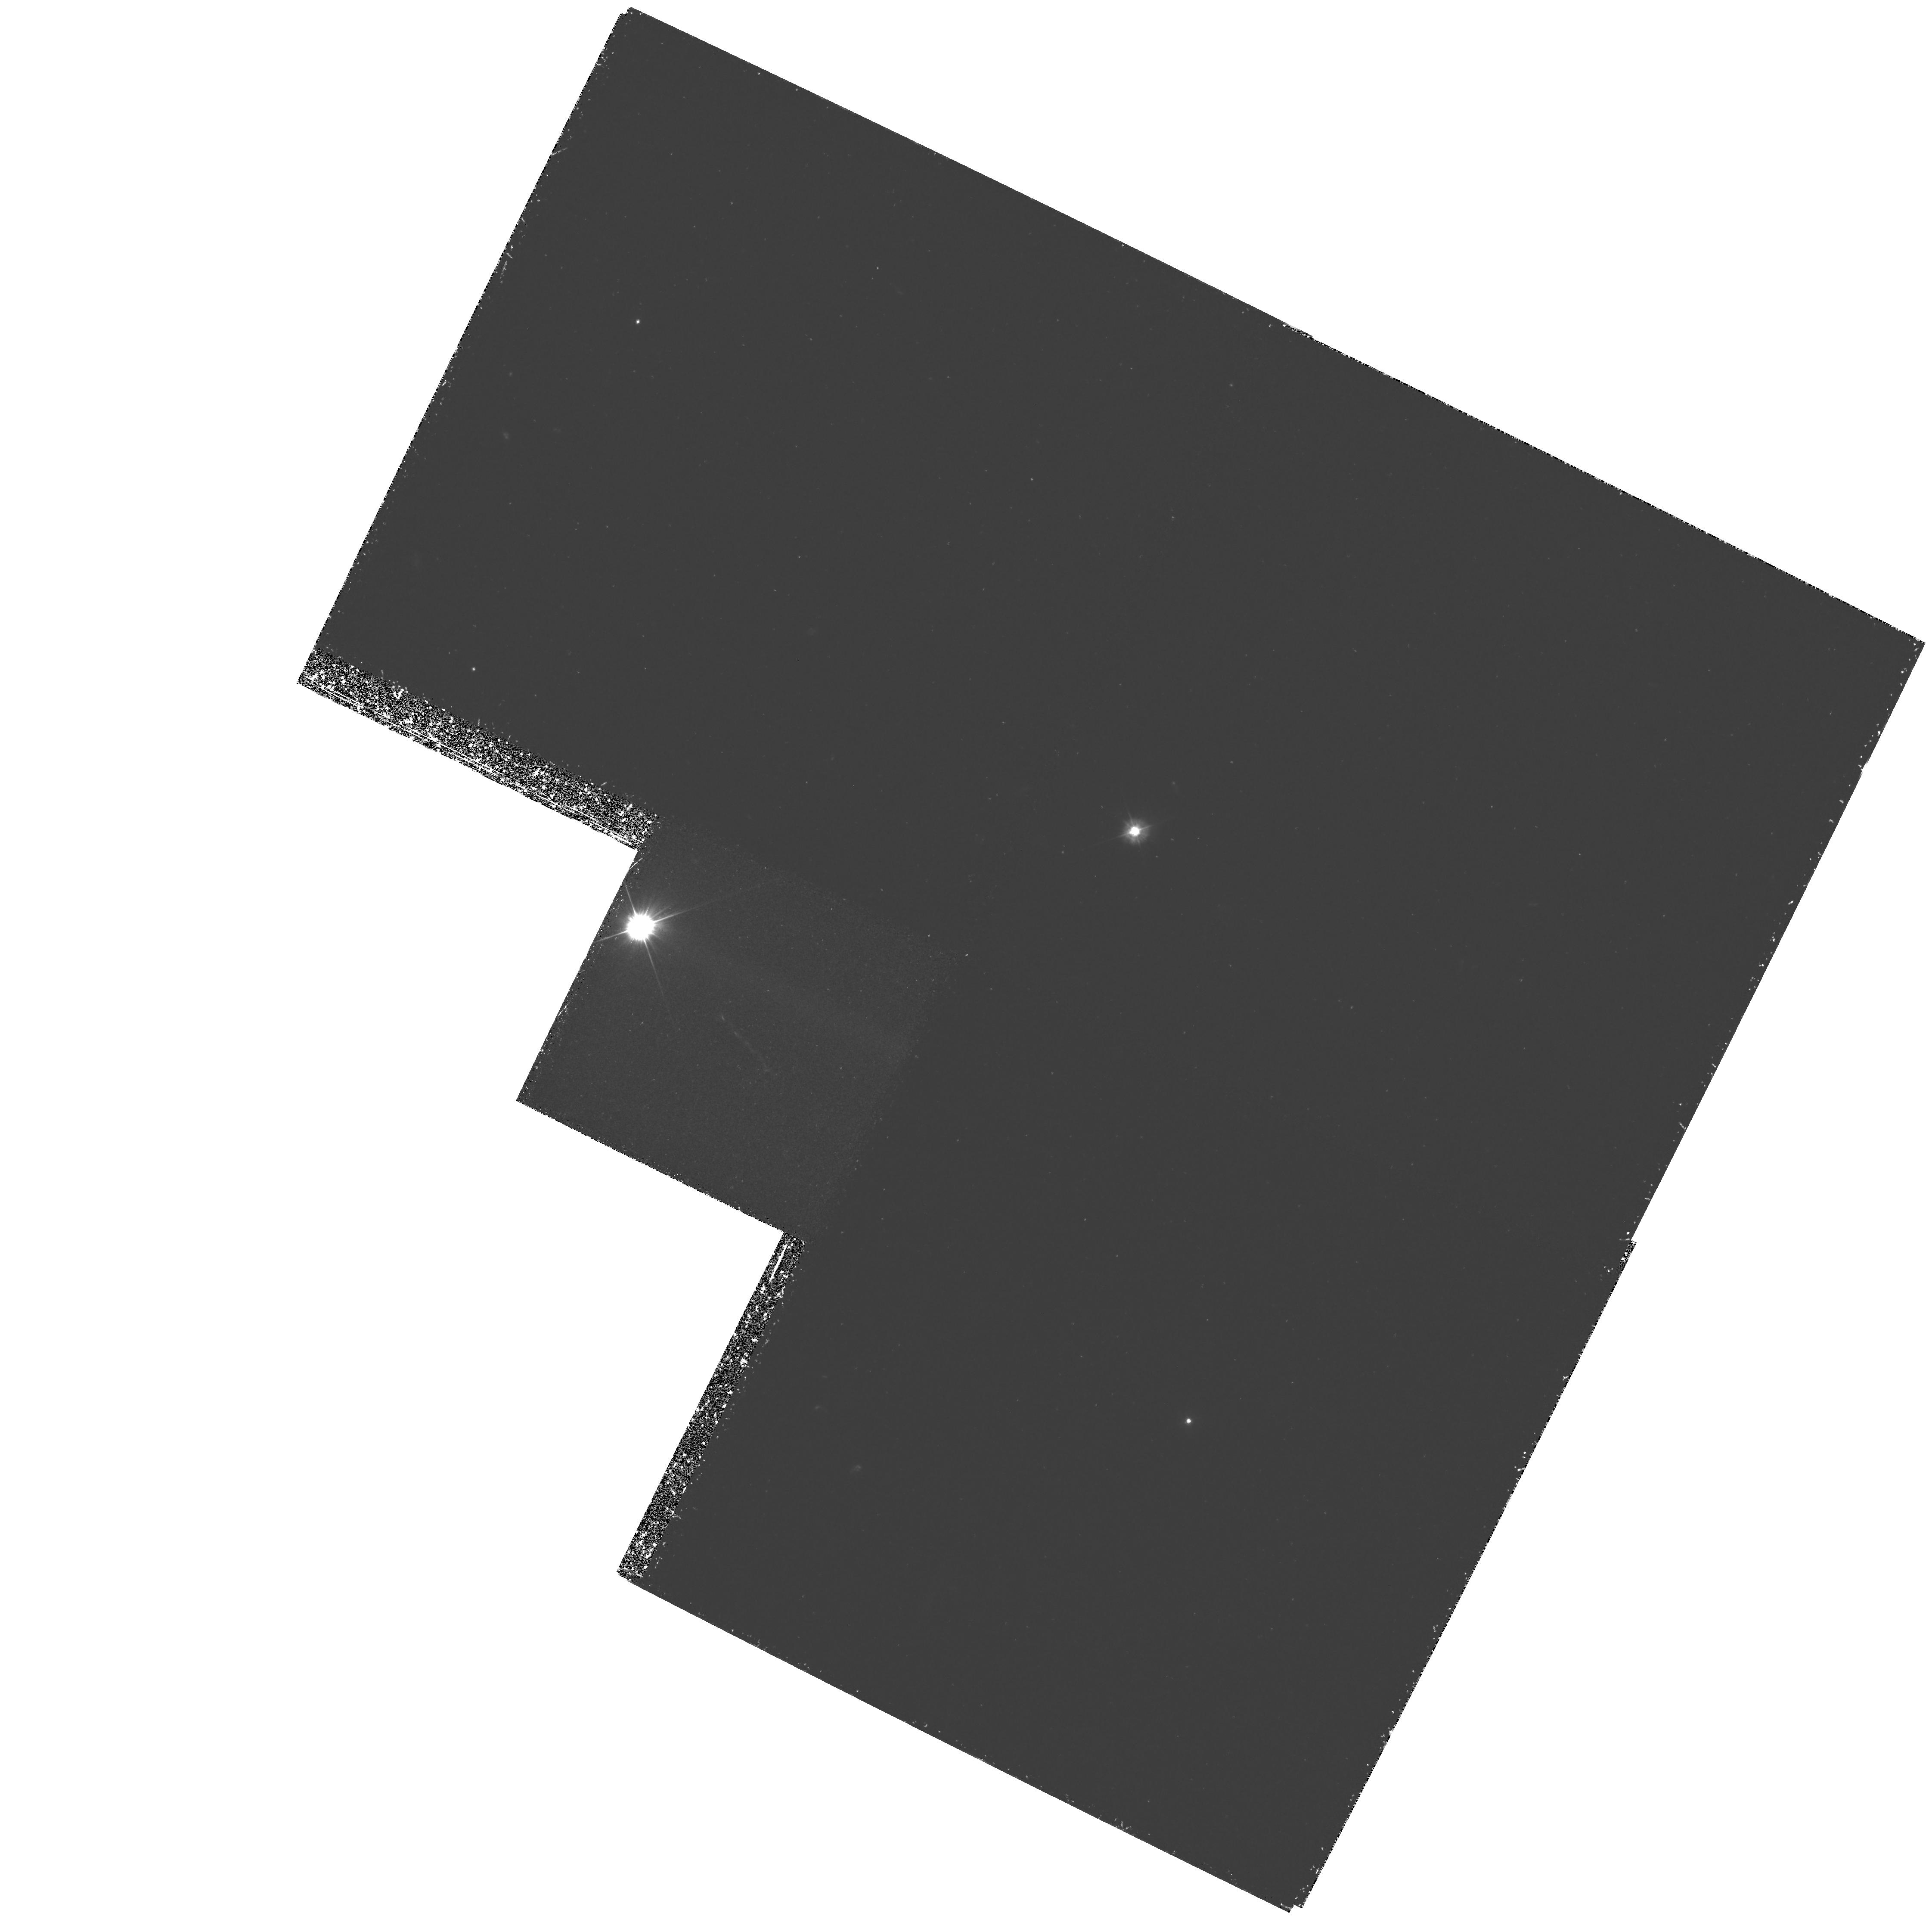
Target: 3C273-JET
Instrument: WFPC2/PC
Filter: F300W
Exposure: 3.5 h
Observation ID: hst_5980_02_wfpc2_pc_f300w_u2nz02

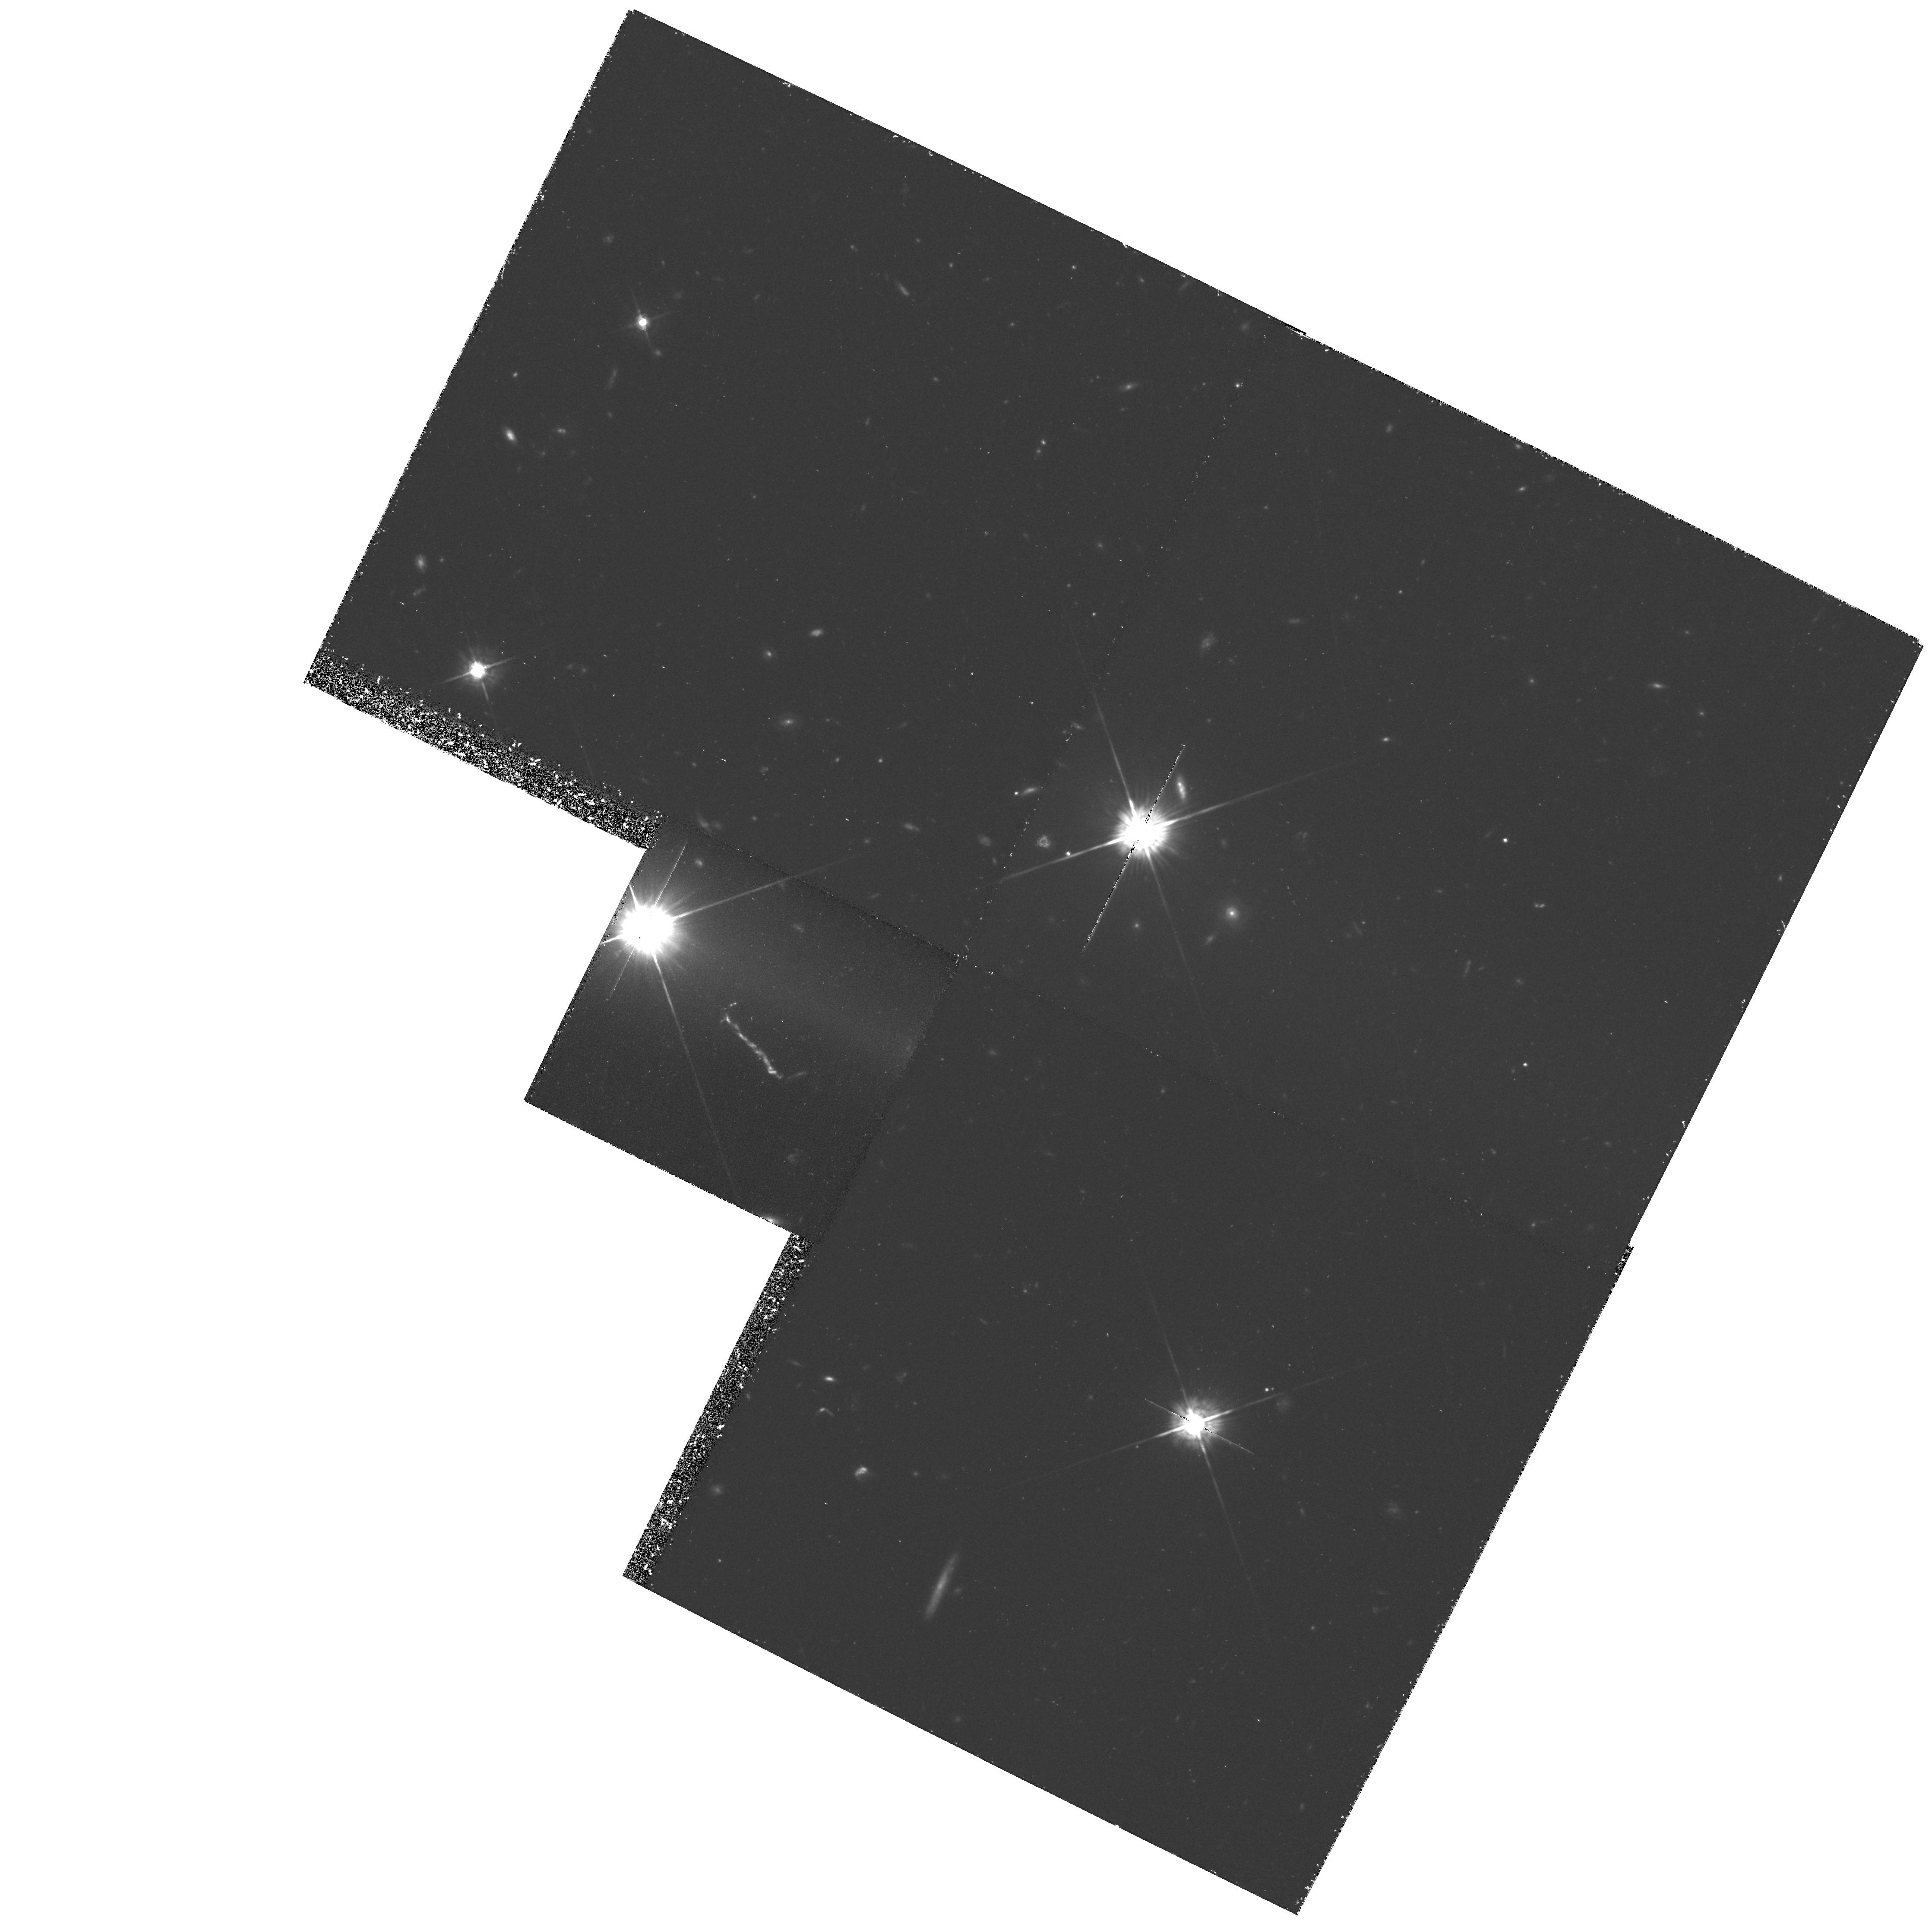
Target: 3C273-JET
Instrument: WFPC2/PC
Filter: F622W
Exposure: 2.8 h
Observation ID: hst_5980_01_wfpc2_pc_f622w_u2nz01

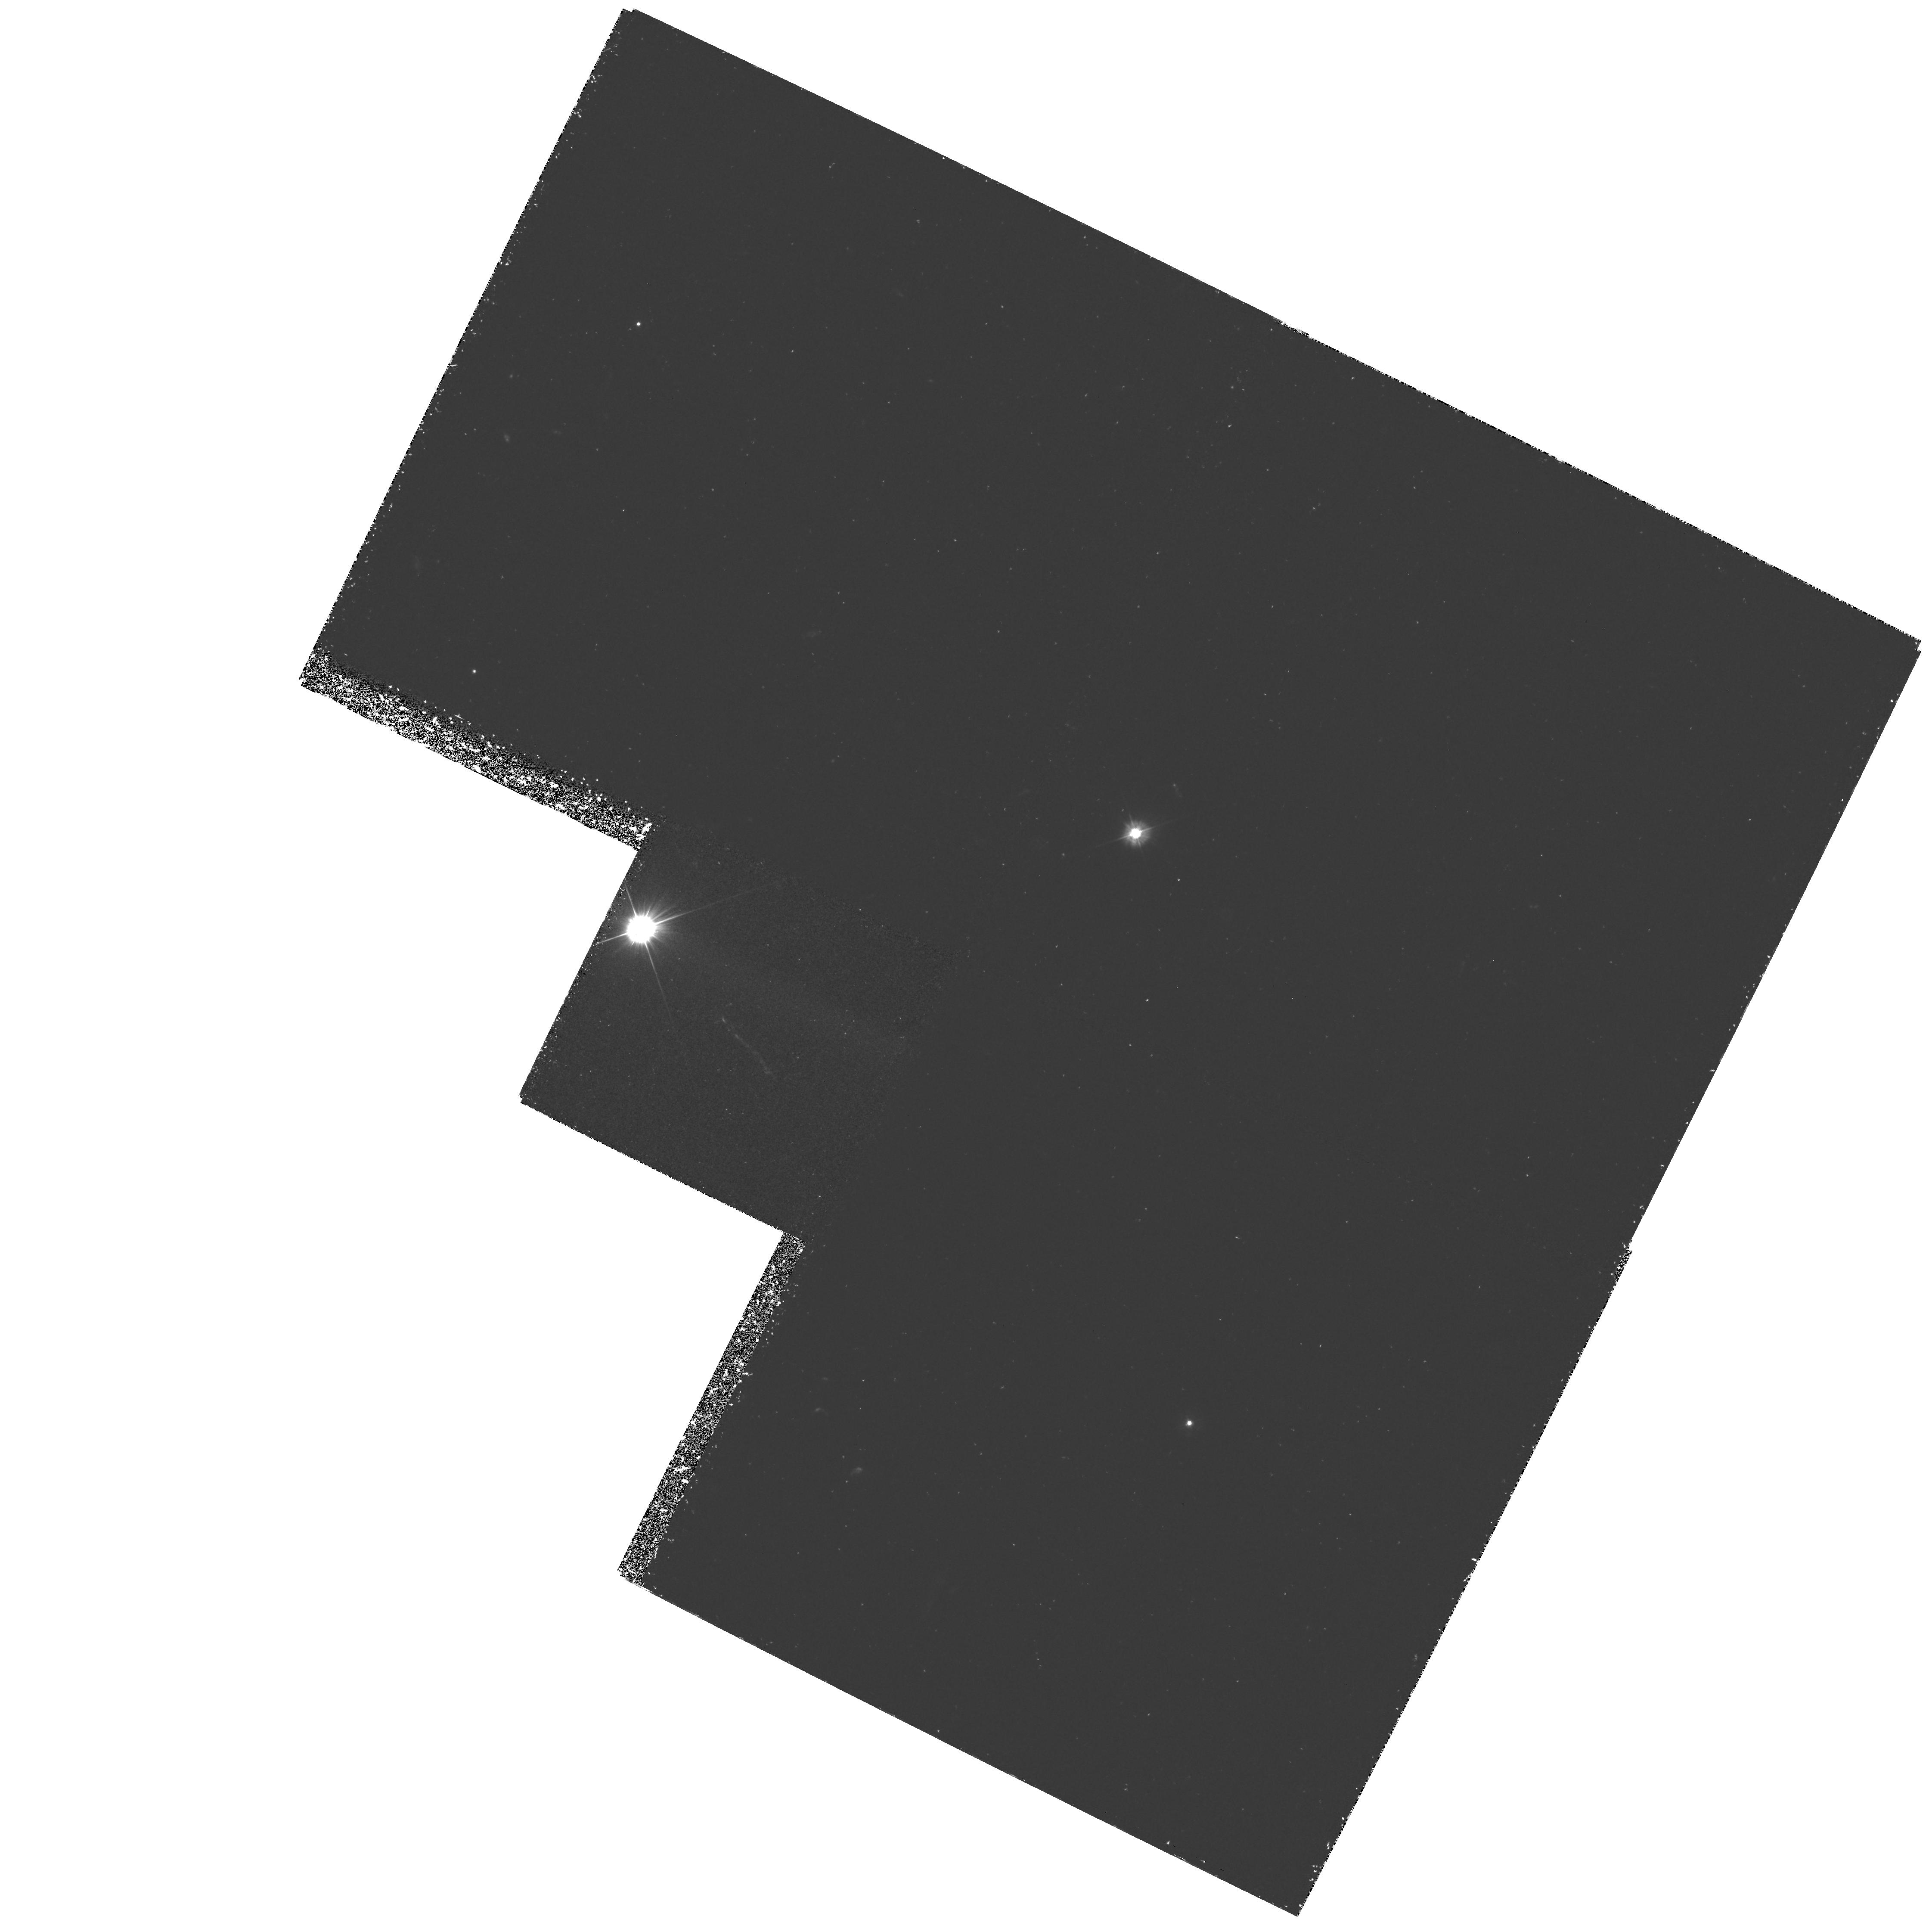
Target: 3C273-JET
Instrument: WFPC2/PC
Filter: F300W
Exposure: 3.5 h
Observation ID: hst_5980_03_wfpc2_pc_f300w_u2nz03

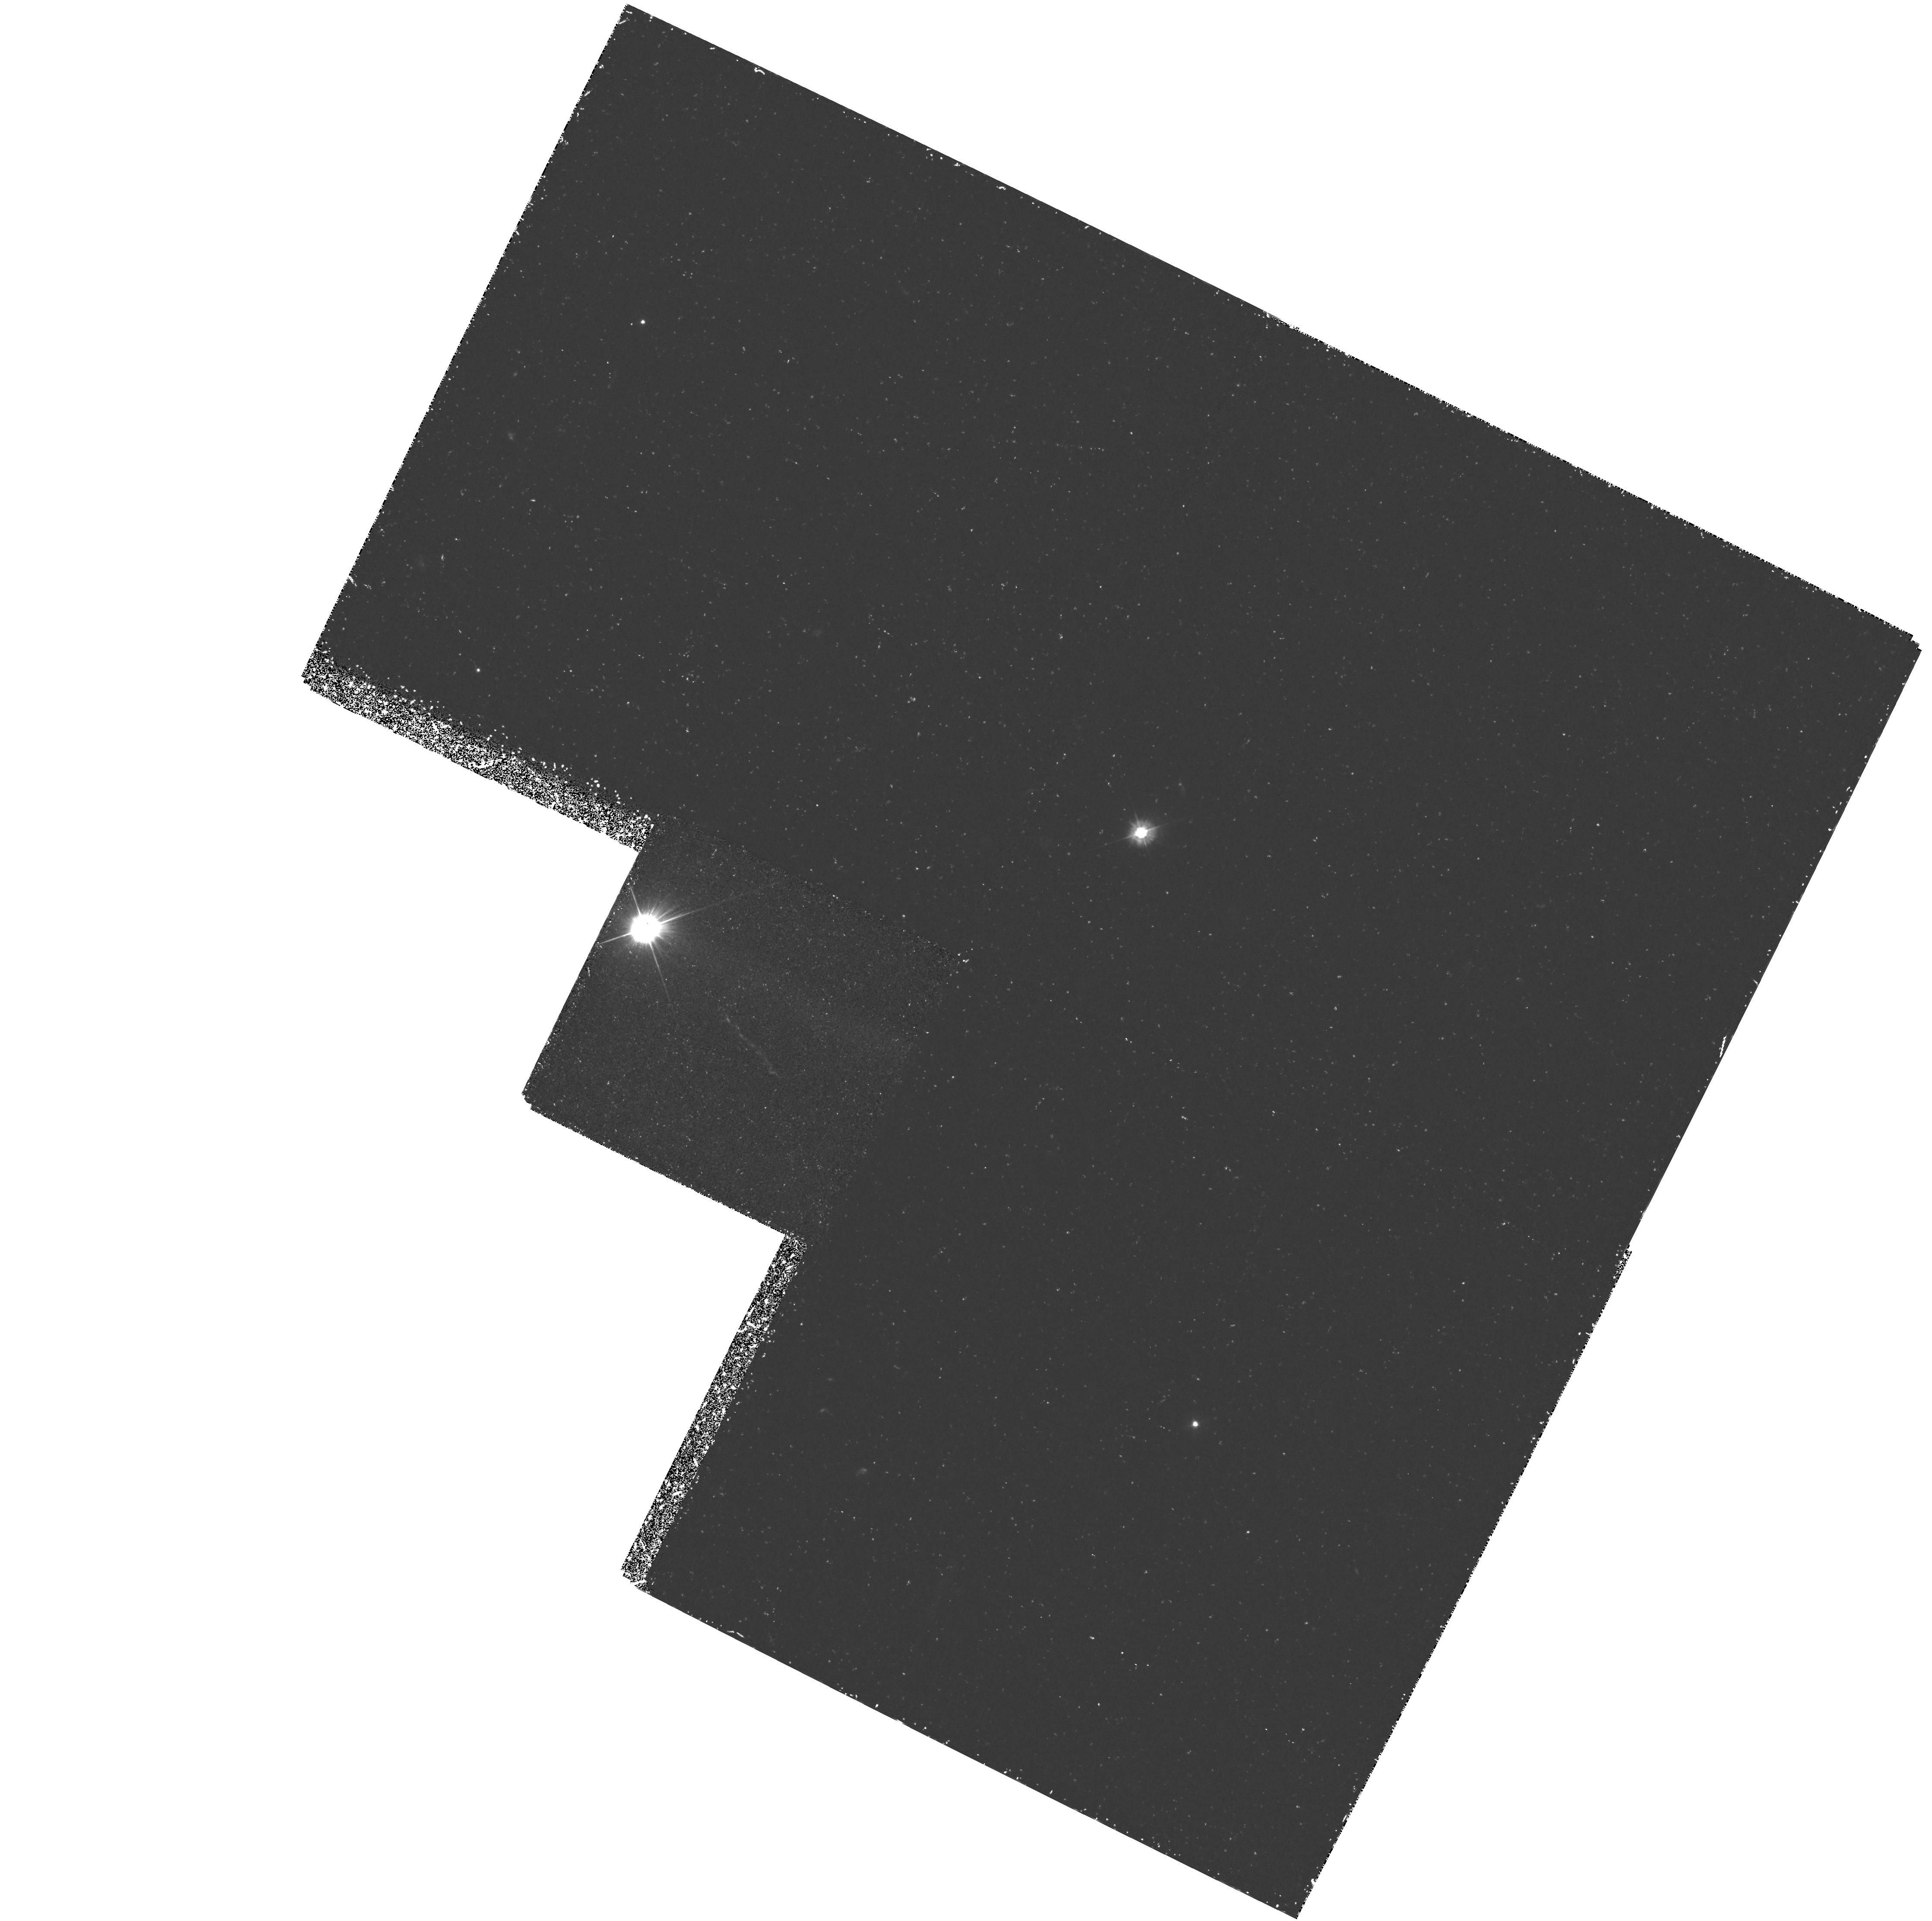
Target: 3C273-JET
Instrument: WFPC2/PC
Filter: F300W
Exposure: 2.9 h
Observation ID: hst_5980_01_wfpc2_pc_f300w_u2nz01

THE JET OF 3C 273: ITS MORPHOLOGY AND THE NATURE OF THE LOCAL PARTICLE ACCELERATION MECHANISM(S) (PI: Roeser, Hermann-Josef)

Ground and space based observations of the 3C273 jet have revealed a complex structure. The optically faint compact radio hot spot, the optically quiet radio lobe/halo and the low brightness level in the inner part of the jet are morphological features not understood within our standard picture of extragalactic radio sources. Most puzzling we have to invoke particle acceleration all over the jet and not only in the strong hot spot or compact knots. This is due to the short life time of optically radiating relativistic particles. Highly resolved radio maps reveal structure with angular scales down to the 0.1" level. As it is the high-frequency information which gives the most stringent constraints on the physics at work, a detailed analysis thus has to rely on HST. We propose to obtain deep images in two filters to construct an optical spectral index map at 0.1" resolution. This map will allow a detailed radio/optical comparison to trace places of particle acceleration. As we know from ground based observations the synchrotron spectra exhibit a cutoff, which happens to lie in the IR-optical regime. Thus the optical spectral index is a sensitive indicator for changes in this cutoff frequency, which in turn maps changes in the maximum energy of the relativistic particles i.e. the acceleration efficiency. By comparison with total intensity and polarization maps we should get hints at the basic acceleration mechanism at work.